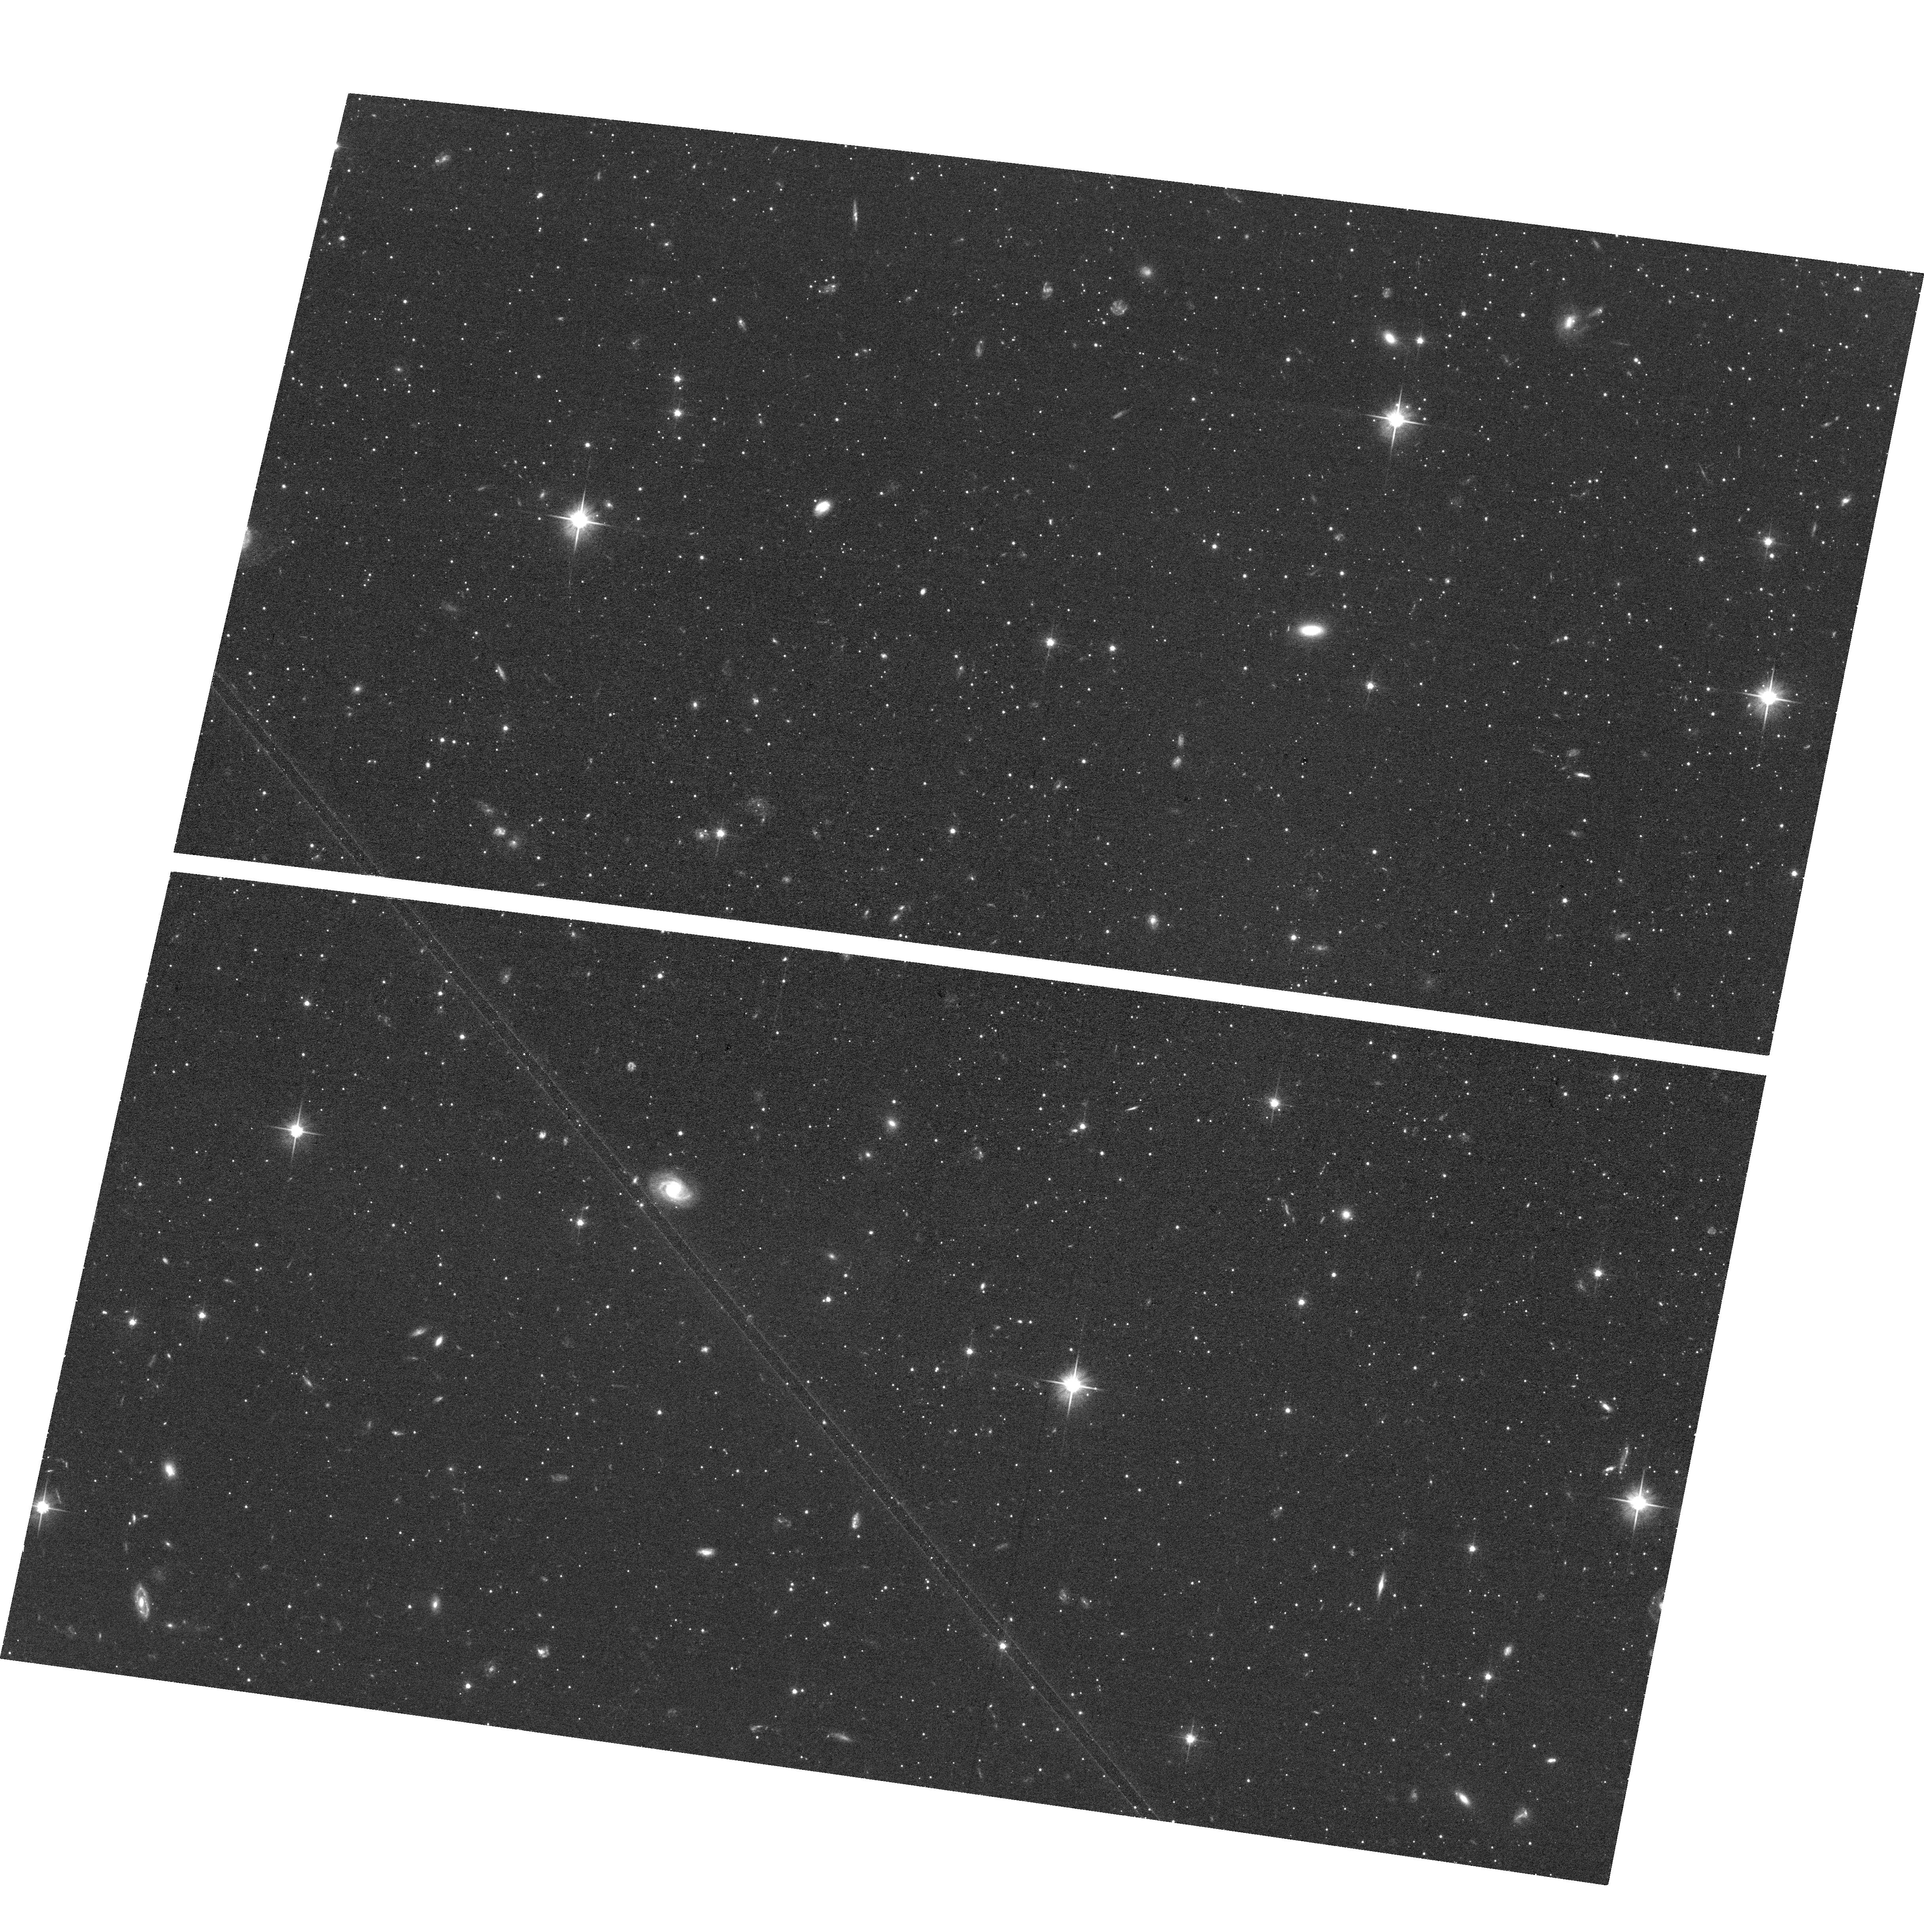
Target: UMI-E4B. Instrument: ACS/WFC. Filter: F606W. Exposure: 36 min. Observation ID: hst_17434_20_acs_wfc_f606w_jfat20

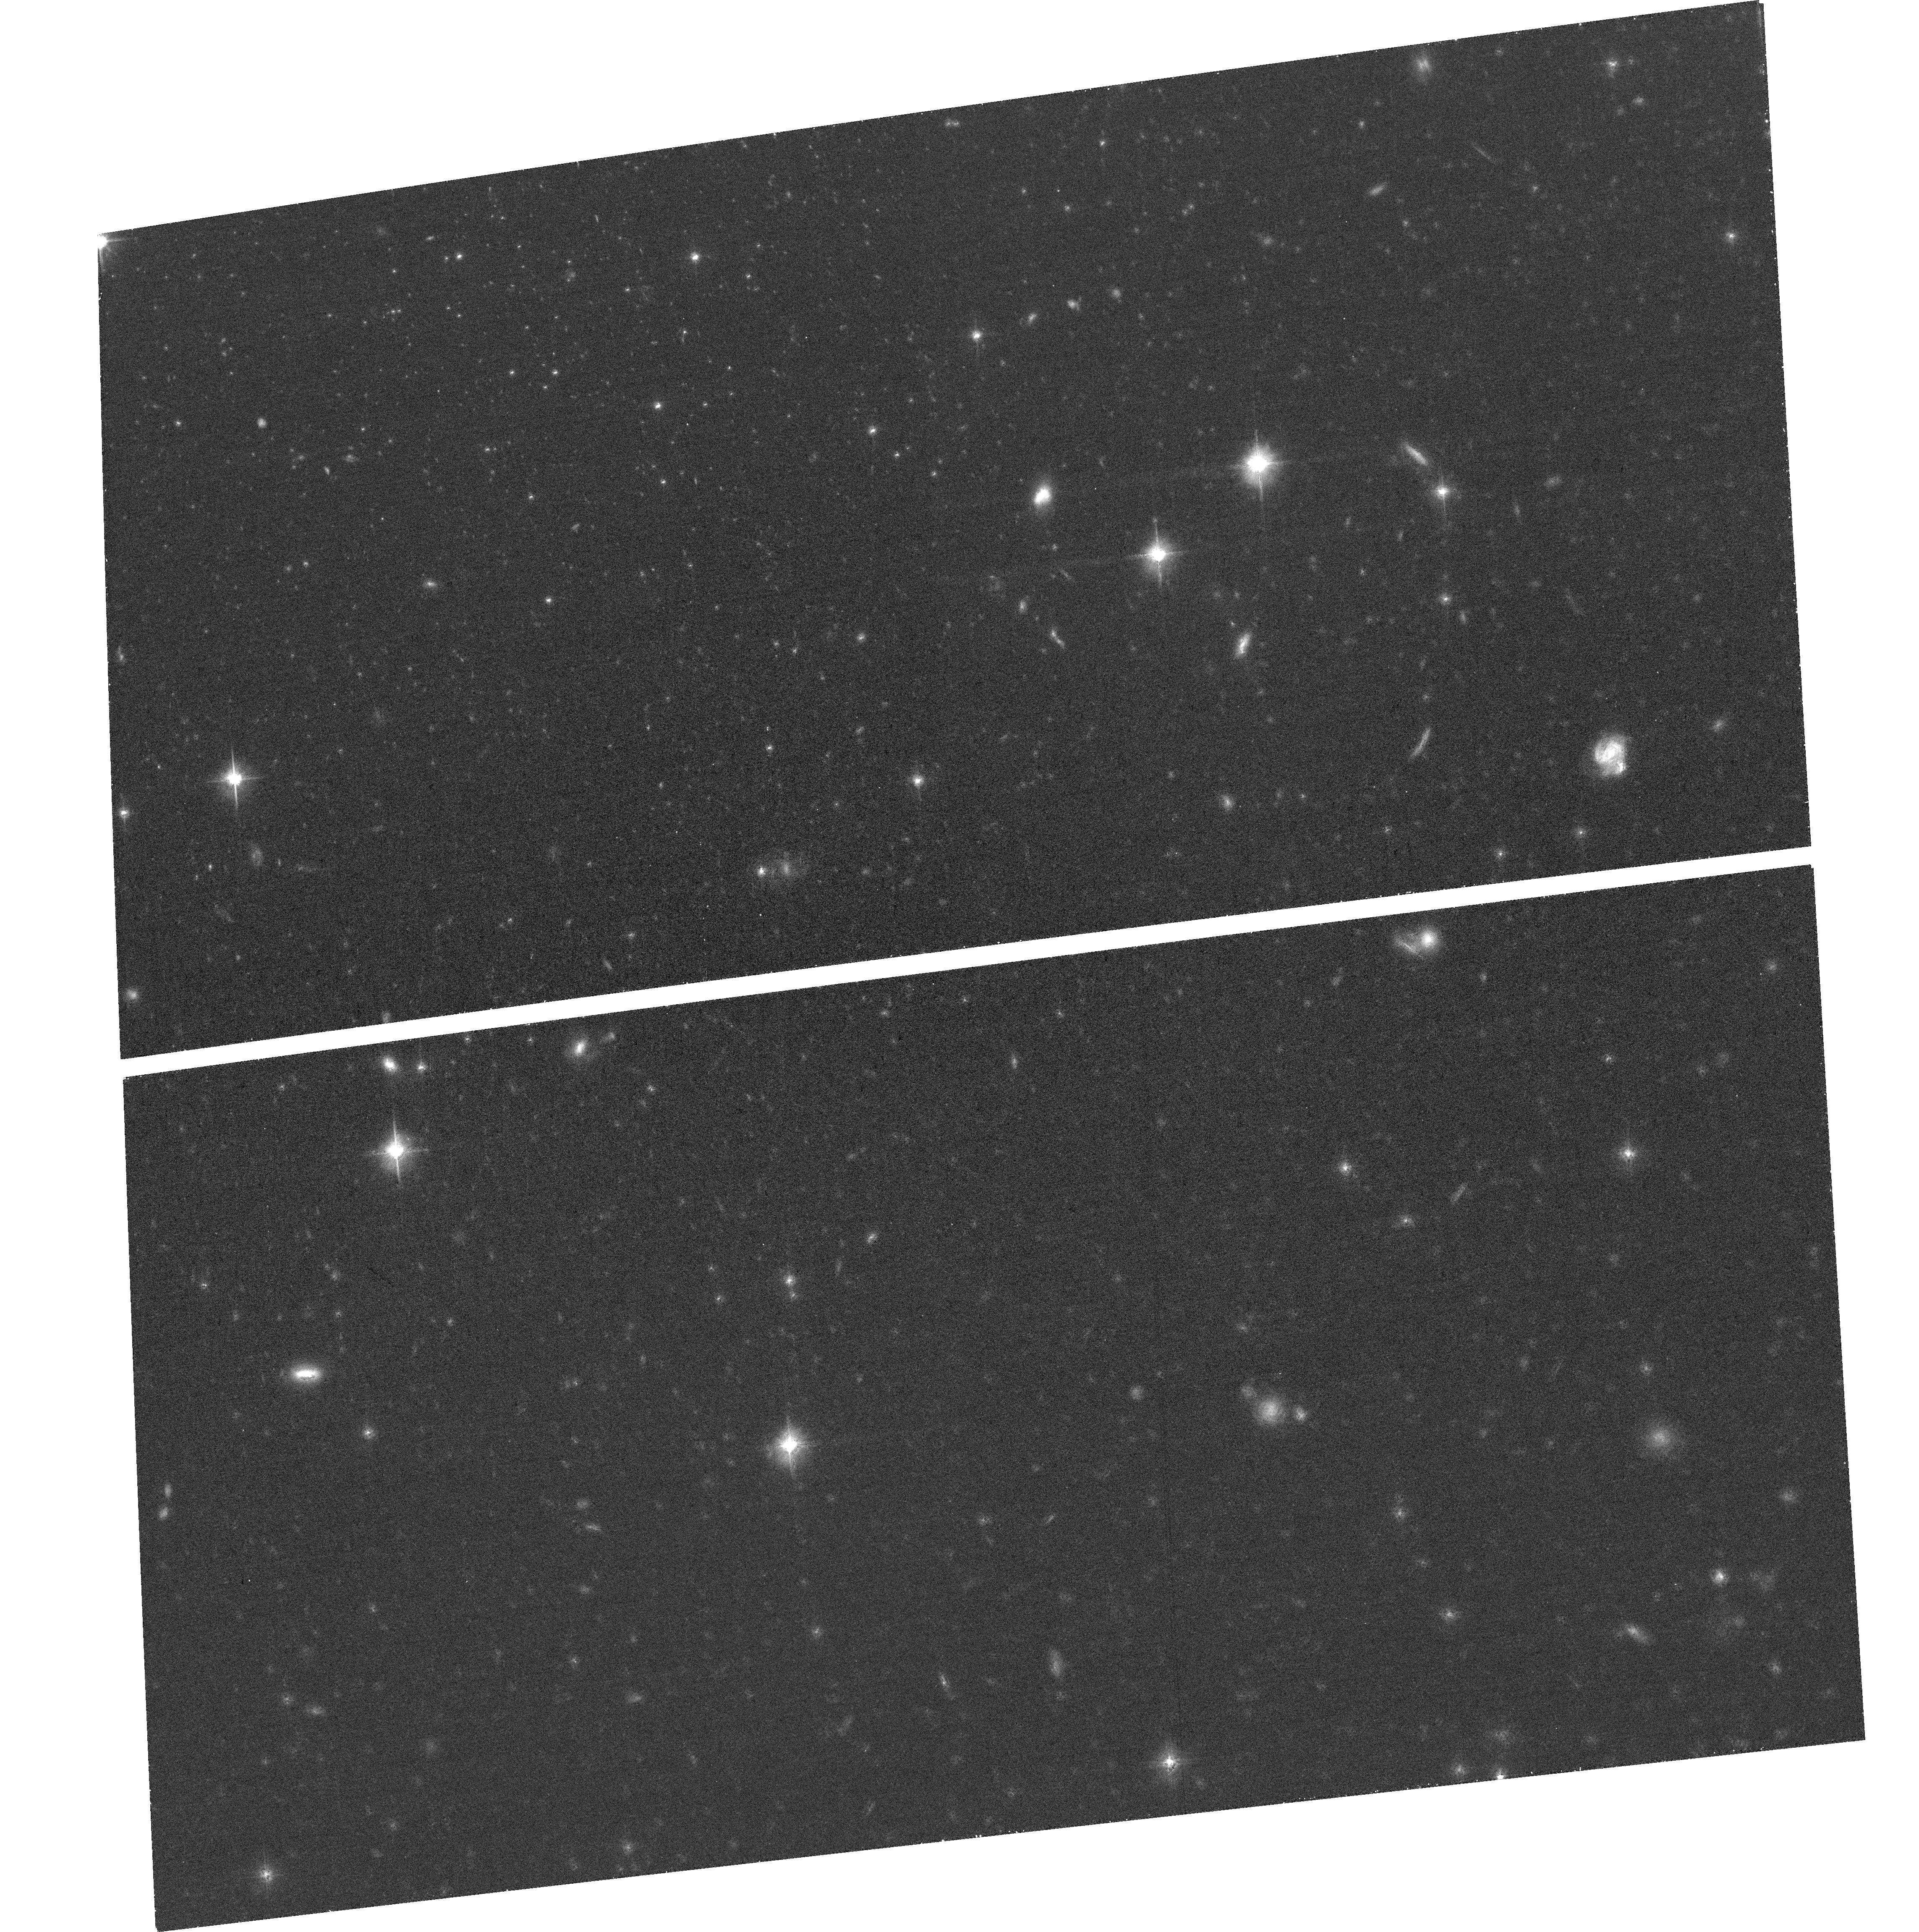
Target: UMI-E4. Instrument: ACS/WFC. Filter: F606W. Exposure: 27 min. Observation ID: hst_17434_09_acs_wfc_f606w_jfat09

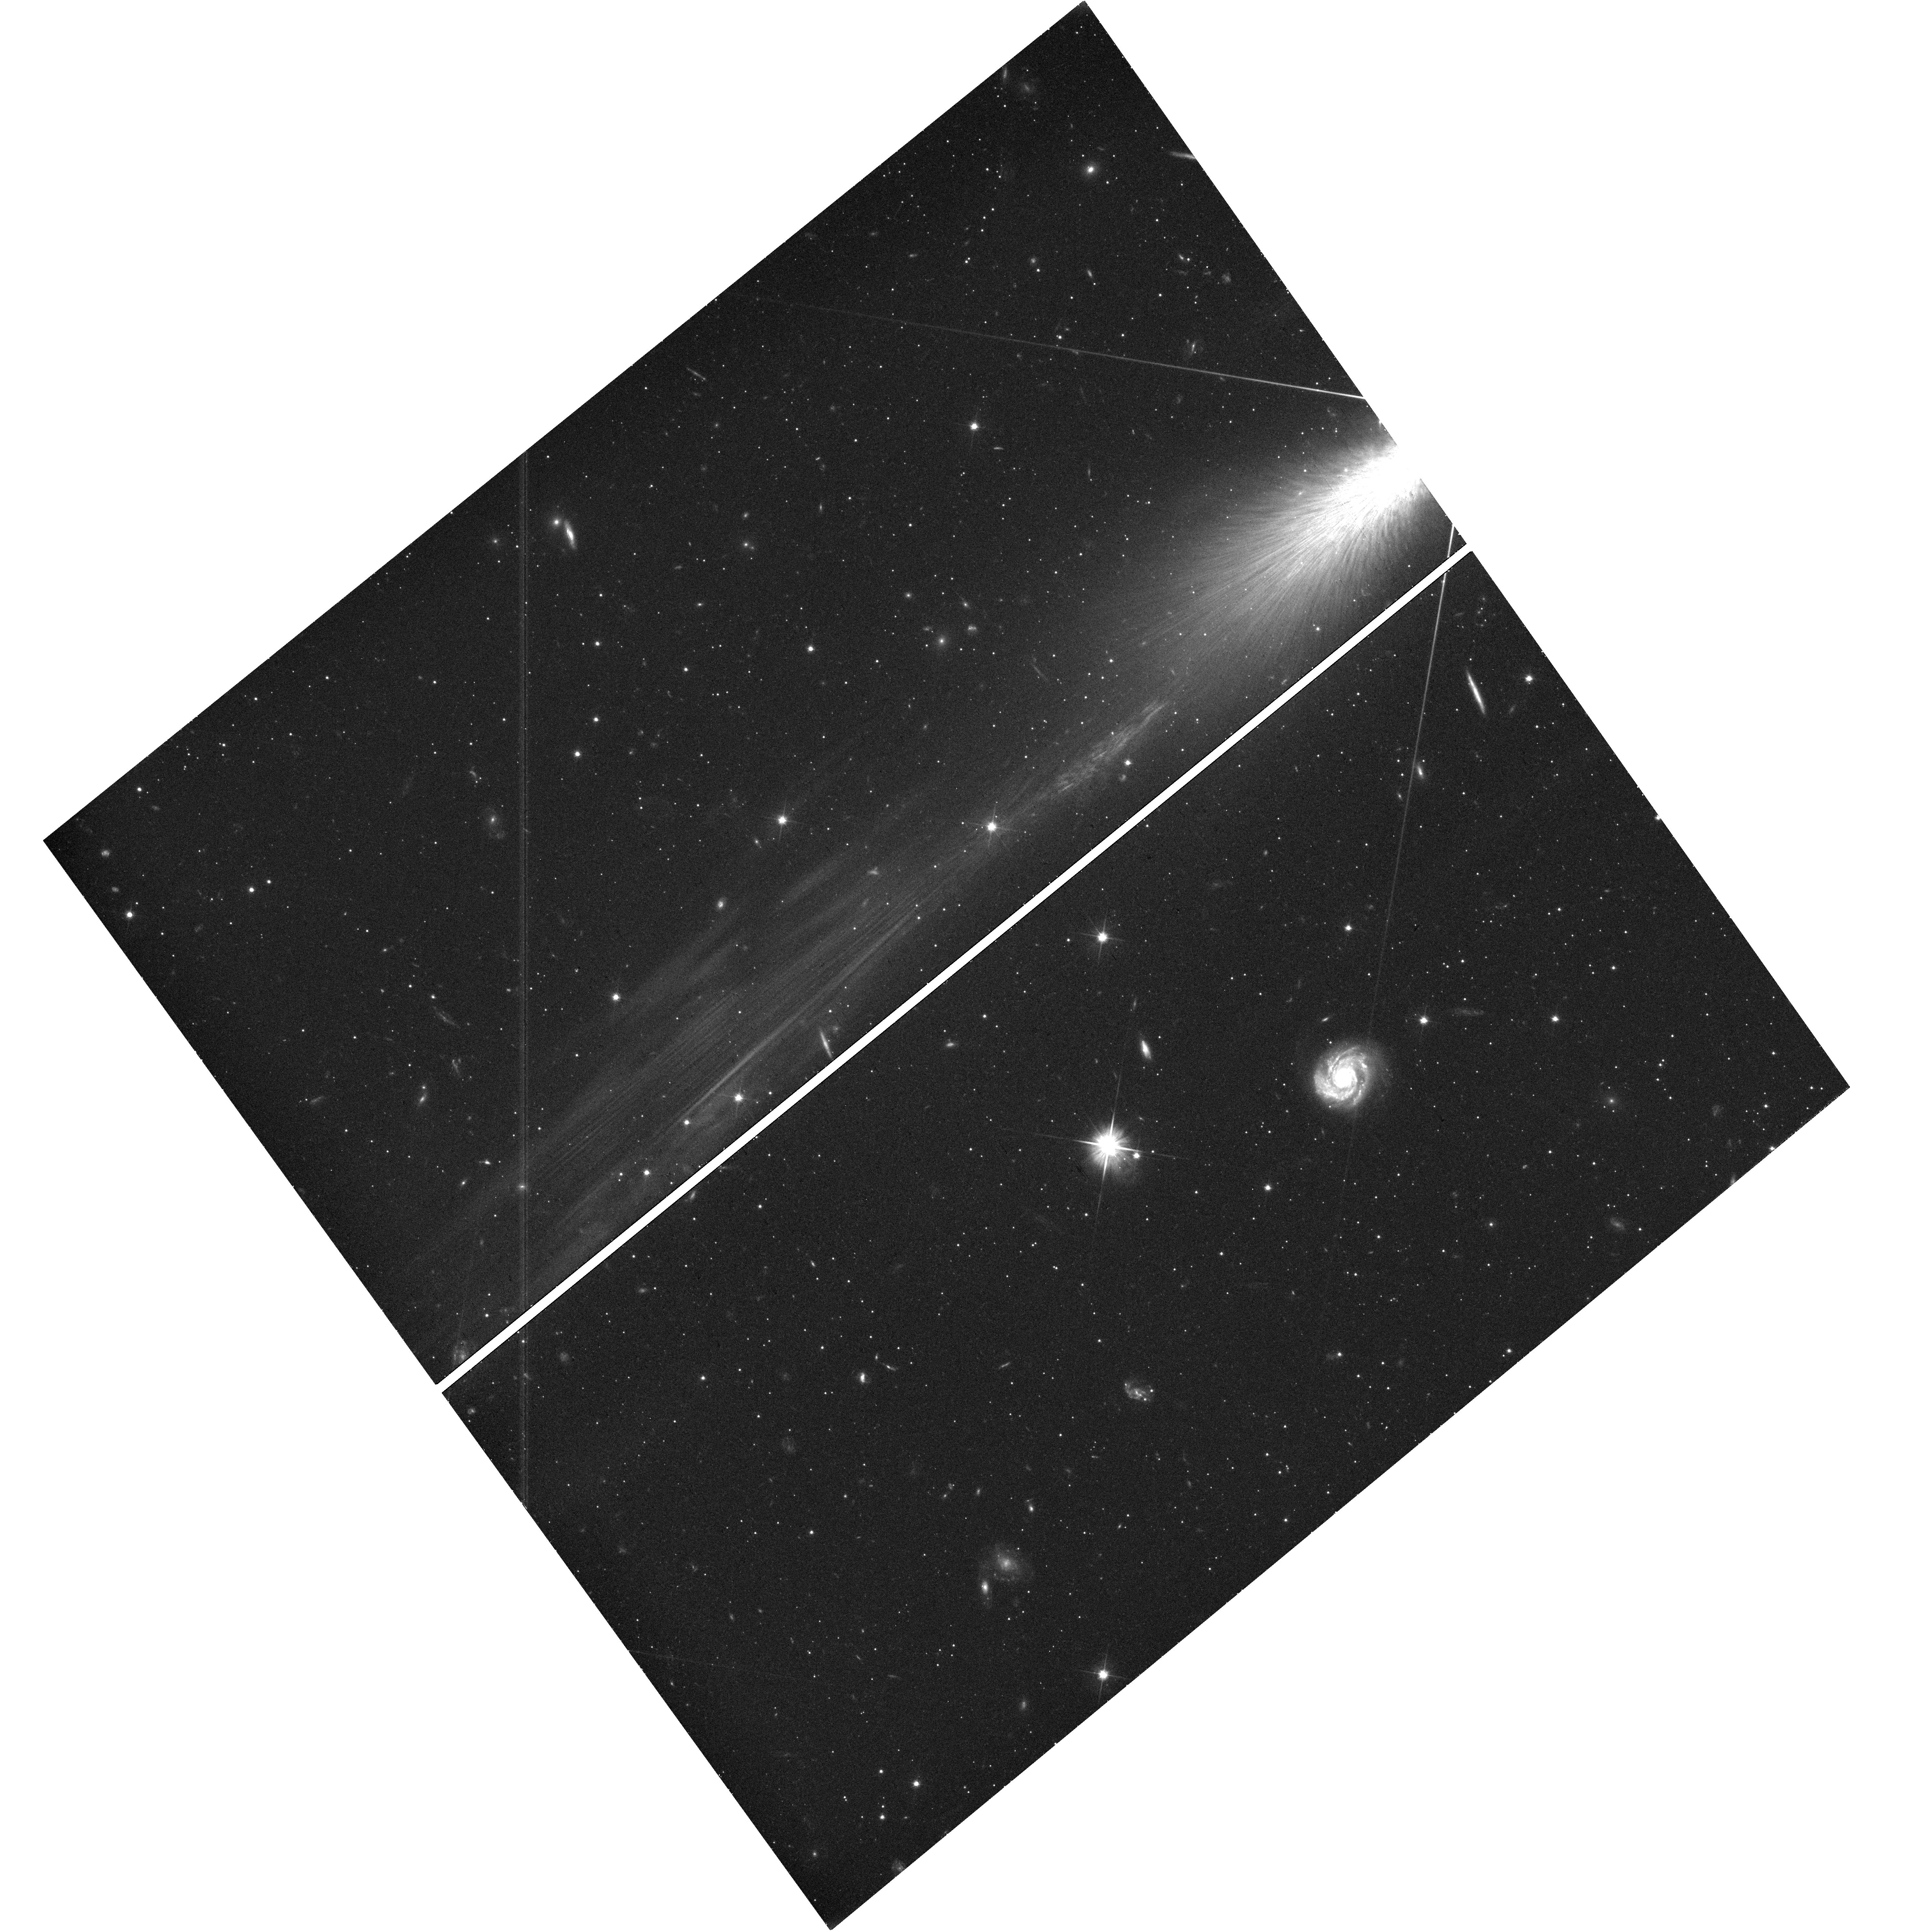
Target: UMI-E4A. Instrument: WFC3/UVIS. Filter: F606W. Exposure: 40 min. Observation ID: hst_17434_19_wfc3_uvis_f606w_ifat19

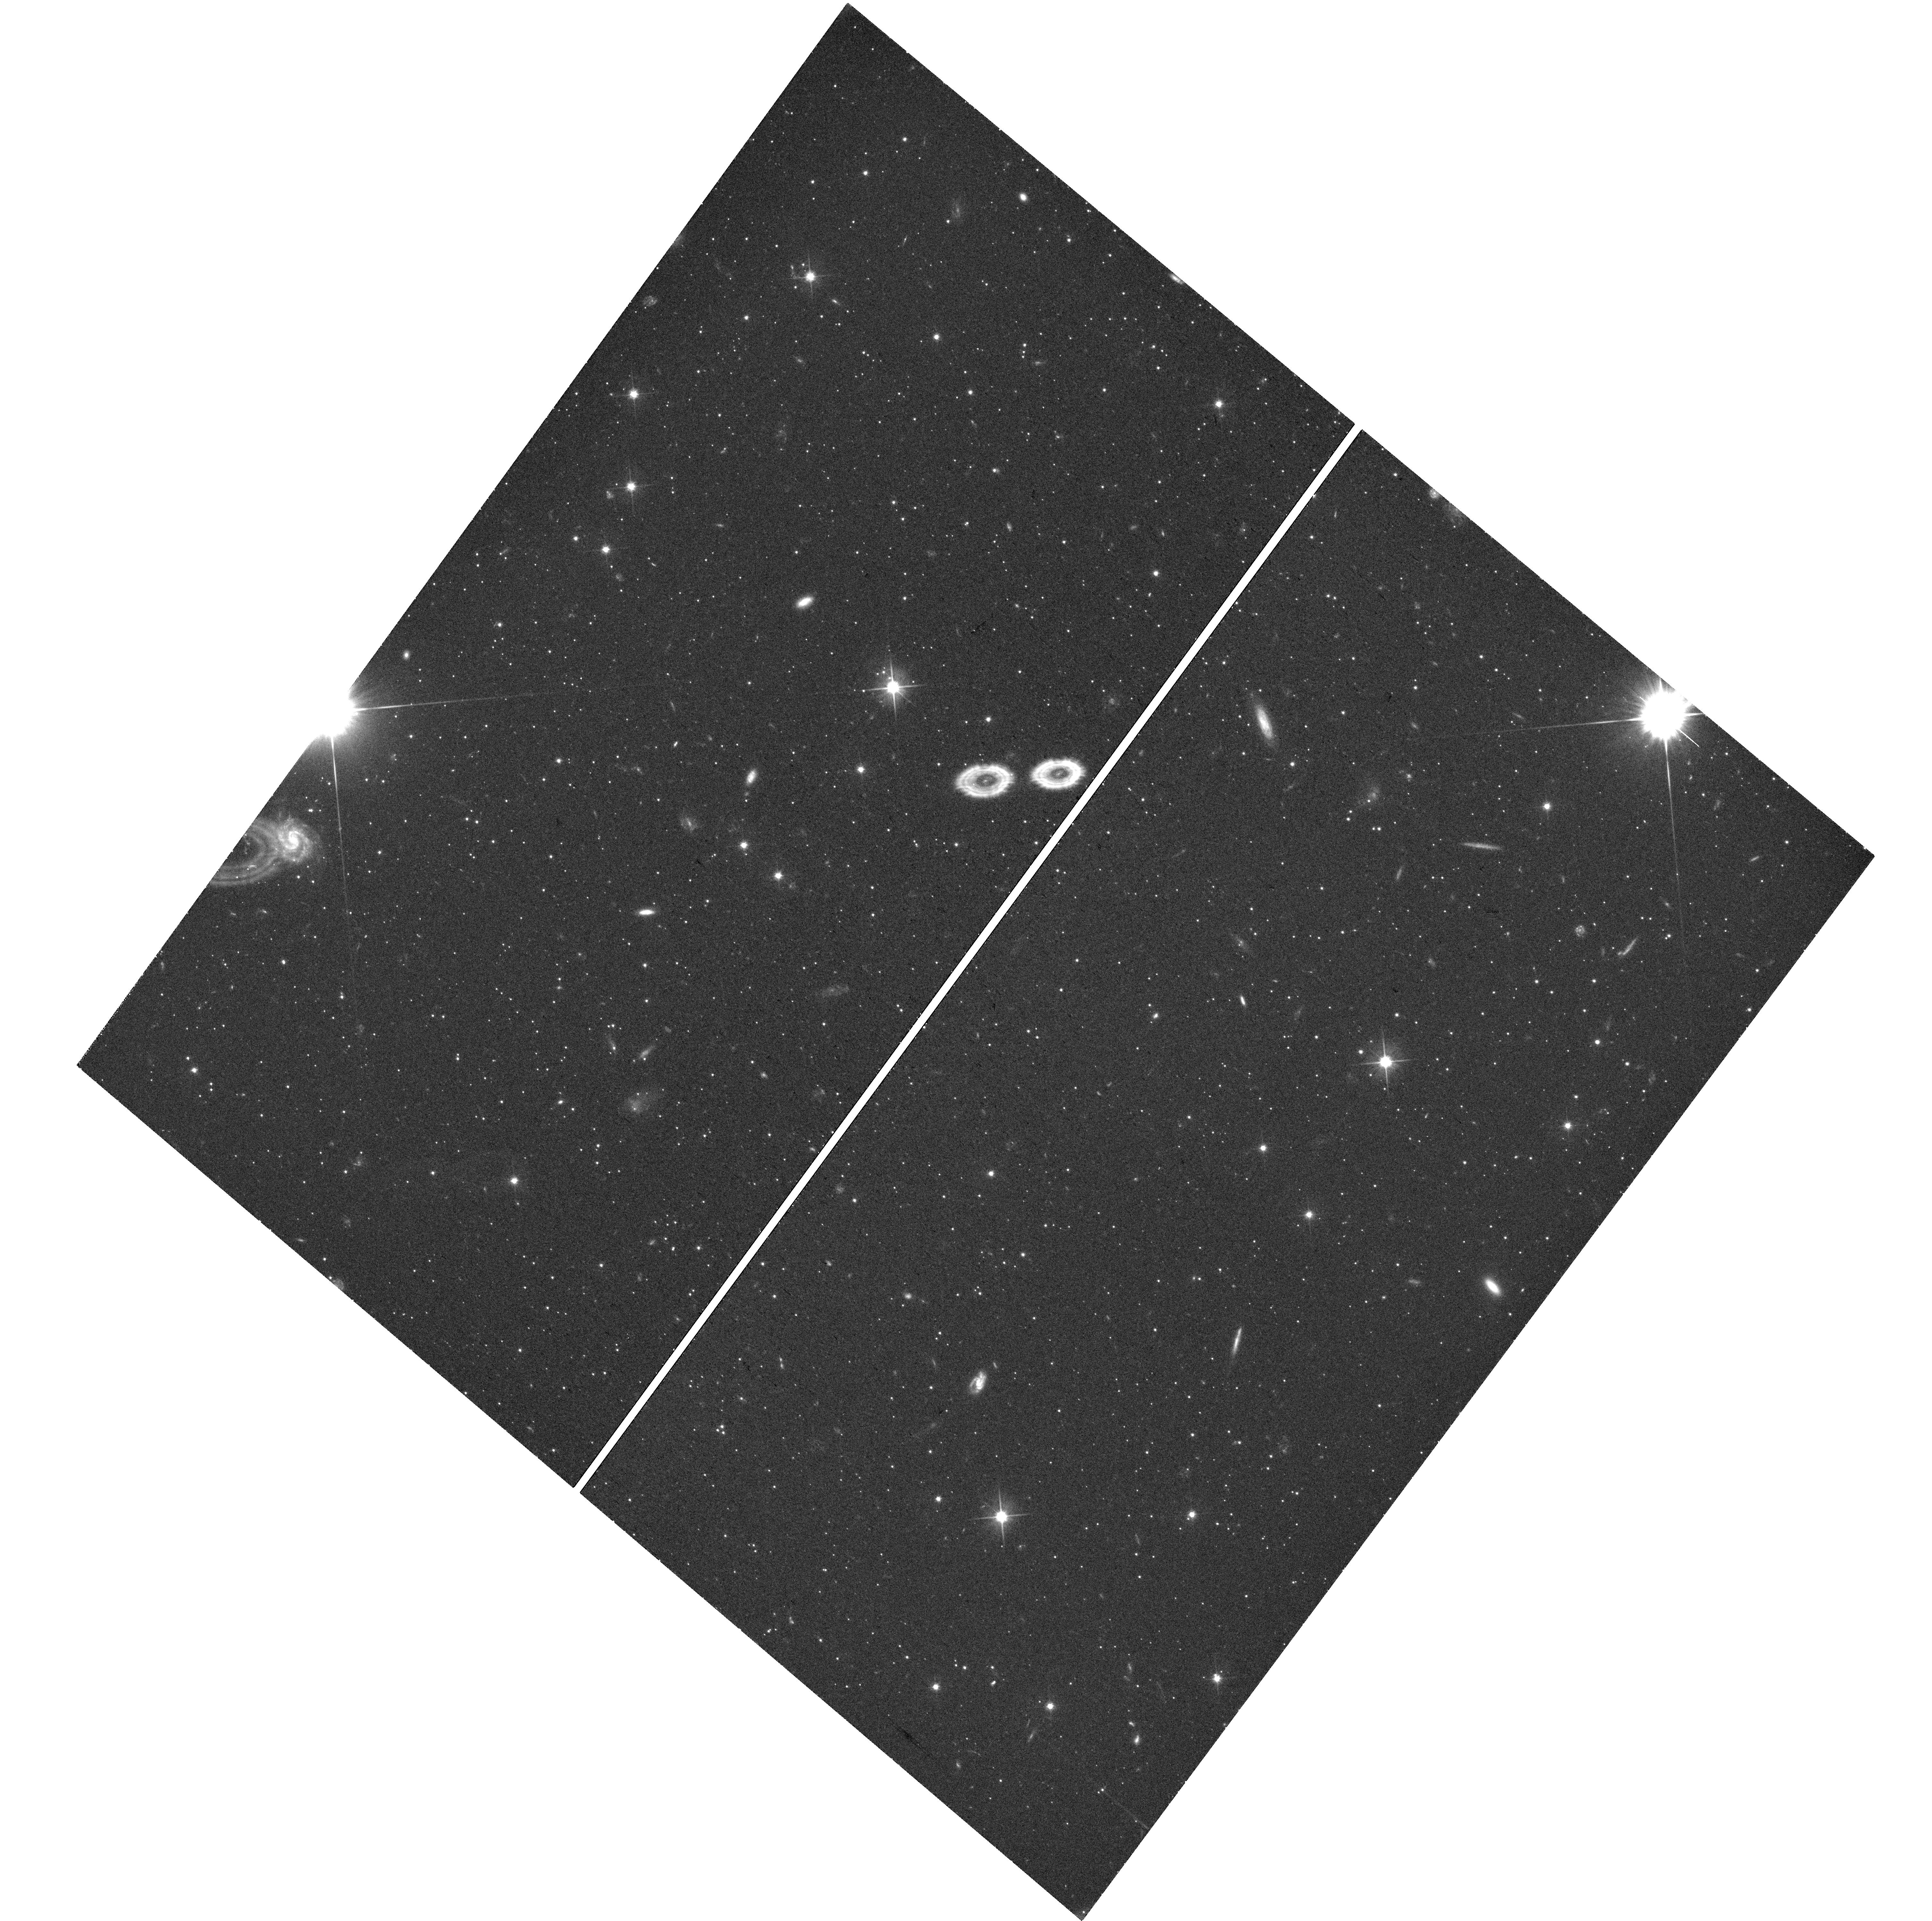
Target: UMI-W3. Instrument: WFC3/UVIS. Filter: F606W. Exposure: 44 min. Observation ID: hst_17434_11_wfc3_uvis_f606w_ifat11

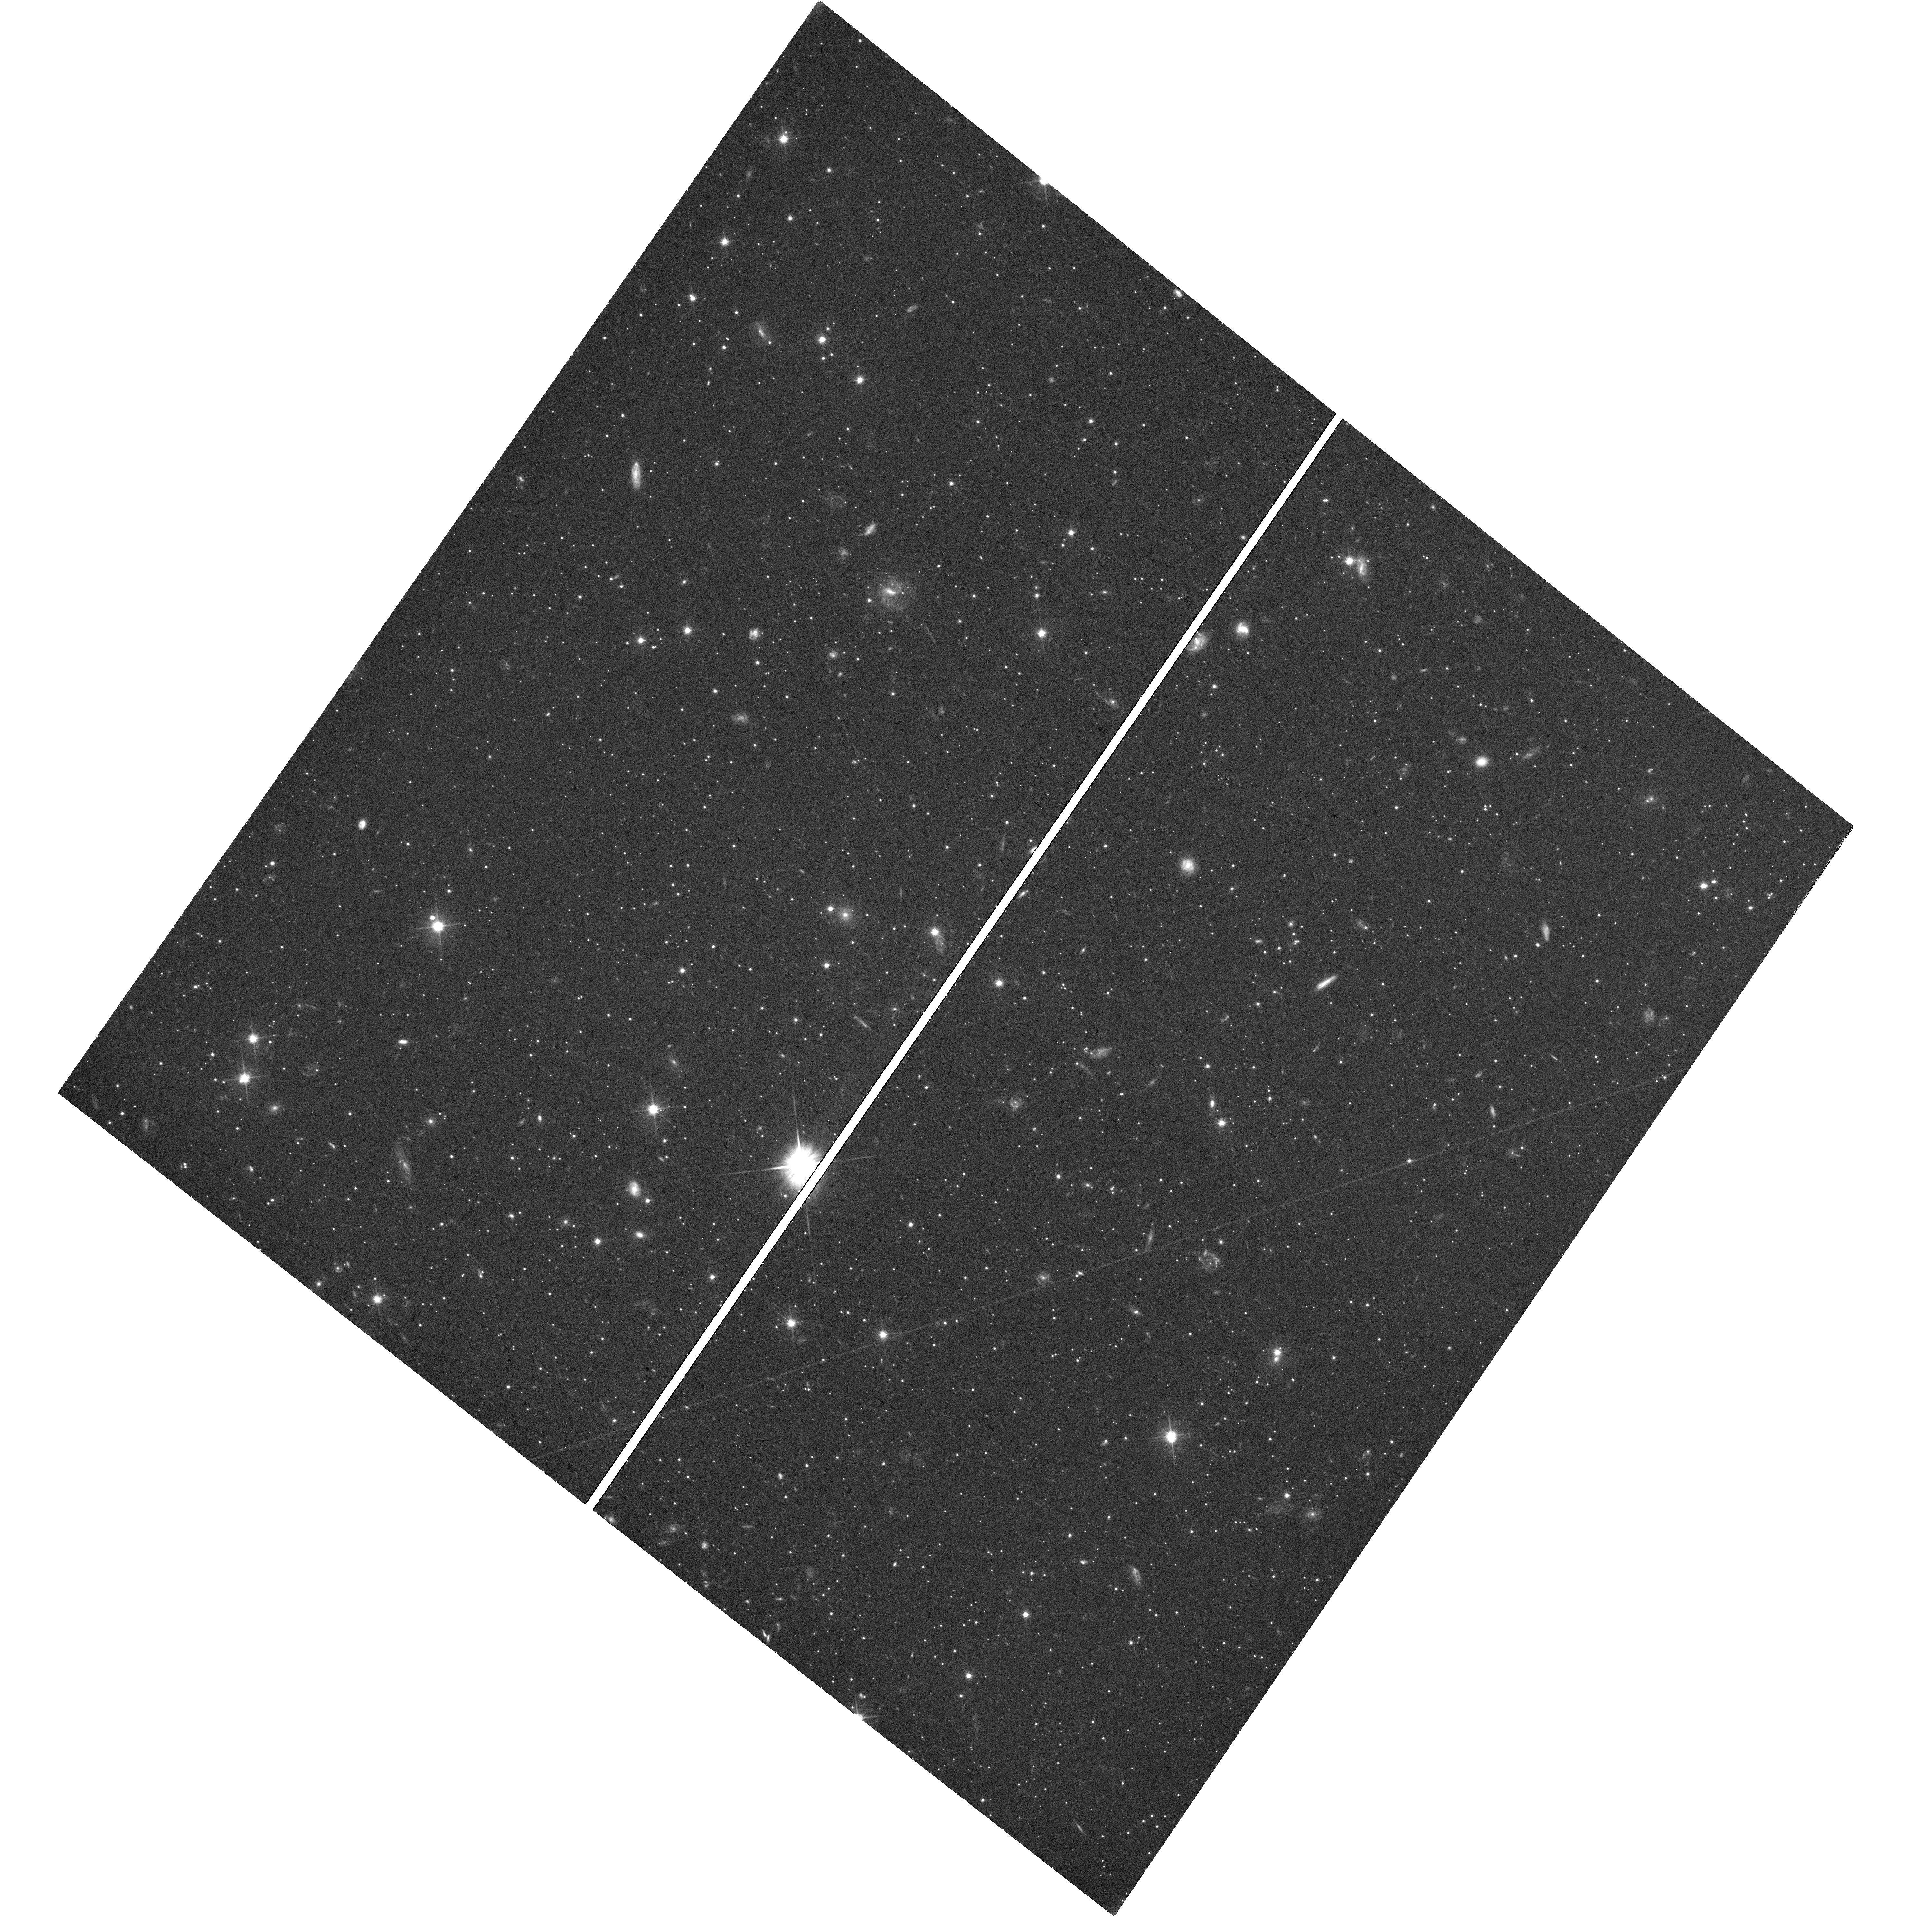
Target: UMI-E1. Instrument: WFC3/UVIS. Filter: F606W. Exposure: 42 min. Observation ID: hst_17434_14_wfc3_uvis_f606w_ifat14

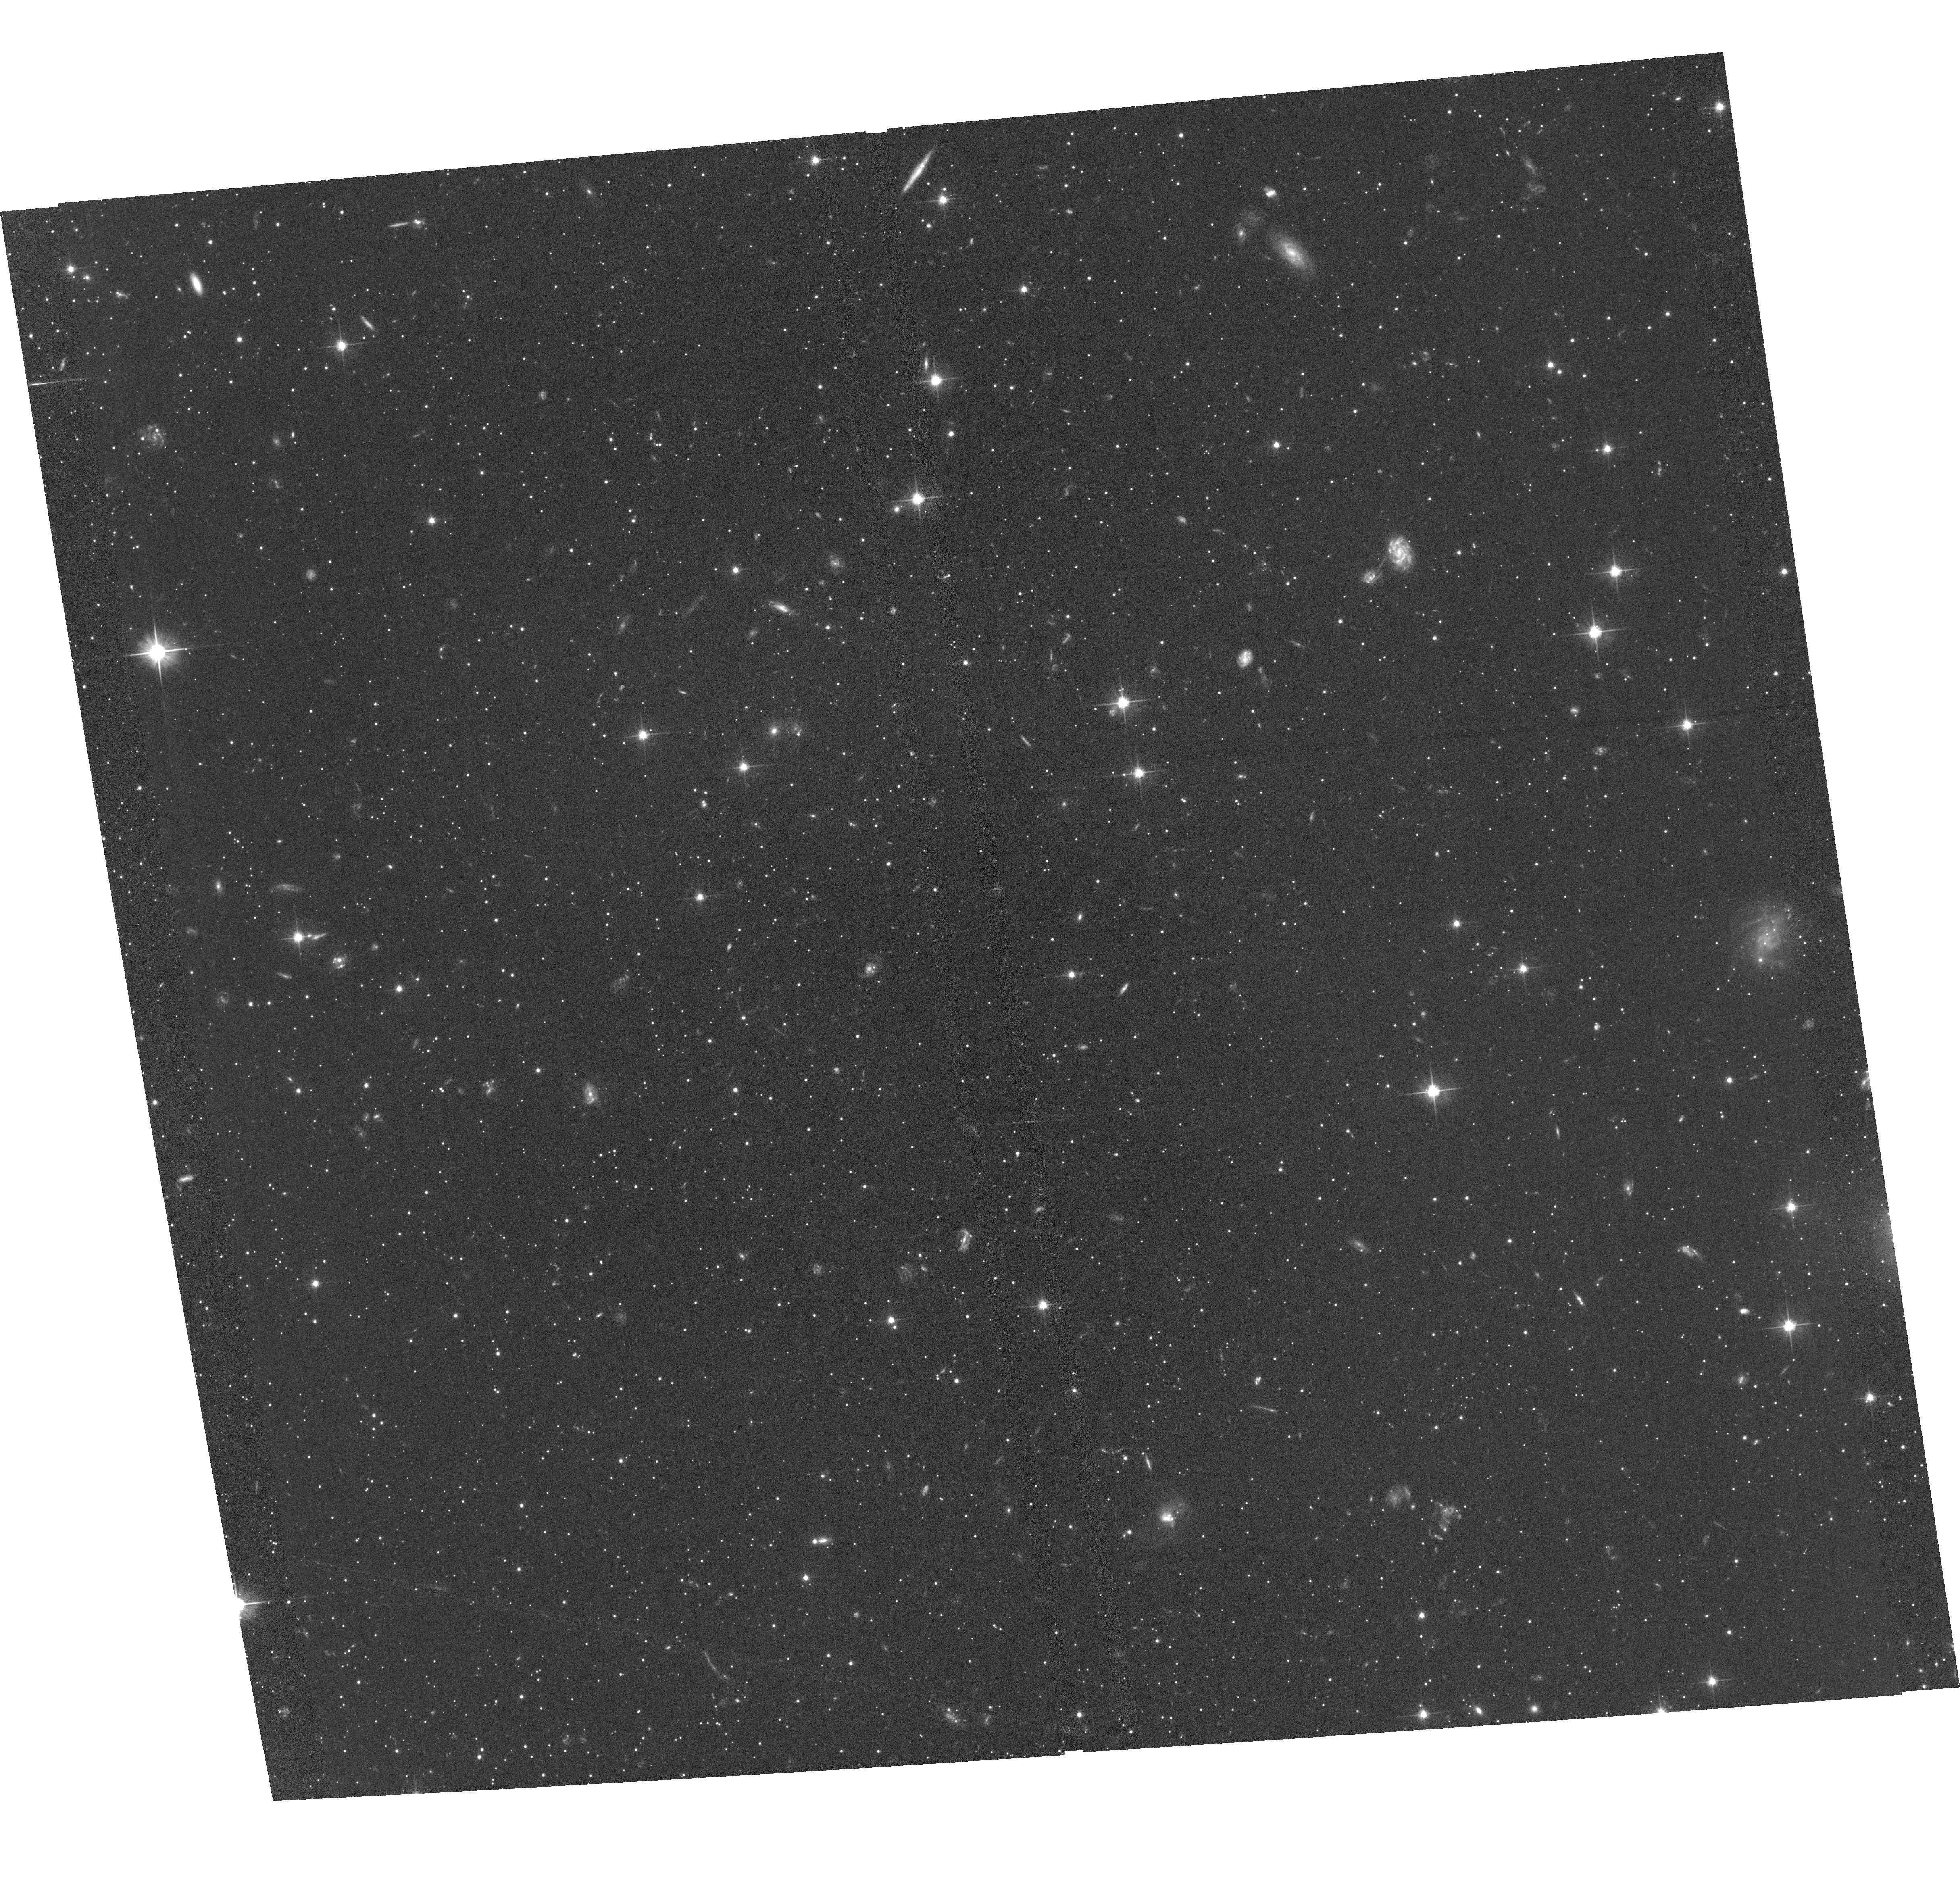
Target: UMI-C2. Instrument: ACS/WFC. Filter: F606W. Exposure: 54 min. Observation ID: hst_17434_02_acs_wfc_f606w_jfat02

Shedding Light on Dark Matter: Internal Proper Motions in Ursa Minor (PI: Vitral, Eduardo)

Determination of the mass density profiles of dwarf galaxies (and specifically whether there is a central core or cusp) provides a critical test of both the properties of dark matter (DM) and the physics of cosmological structure formation. The Milky Way nearby classical dwarf spheroidal galaxies (dSphs) provide some of the best dynamical constraints. While large line-of-sight velocity datasets exist (some thousand stars per galaxy), interpretation is hindered by the well-known mass vs. velocity-anisotropy degeneracy of stellar dynamics. This can be resolved with proper motion (PM) measurements that yield 3-D velocity information. This is well beyond the reach of Gaia, given the small velocity dispersions of dSphs and the absence of bright stars. HST is the only observatory that can advance this problem, given its combination of photometric depth, high spatial resolution, and long time baselines. We propose to obtain HST imaging of eight previously imaged fields (four prime plus four parallels) in the nearby Ursa Minor dSph, to obtain high-accuracy PMs for thousands of stars in this galaxy. This unique data set will provide a direct determination of the velocity anisotropy profile. Through detailed dynamical modeling, this will constrain the DM density cusp slope with an uncertainty of only 0.1, allowing us to discriminate at 10-sigma confidence between a core or NFW cusp. The results will give unique constraints on both the nature of DM, and the physical mechanisms that shape DM density profiles in galaxies. The proposed program therefore shows how HST can still be used, after 33 years in orbit, to tackle unanswered fundamental questions in astrophysics.